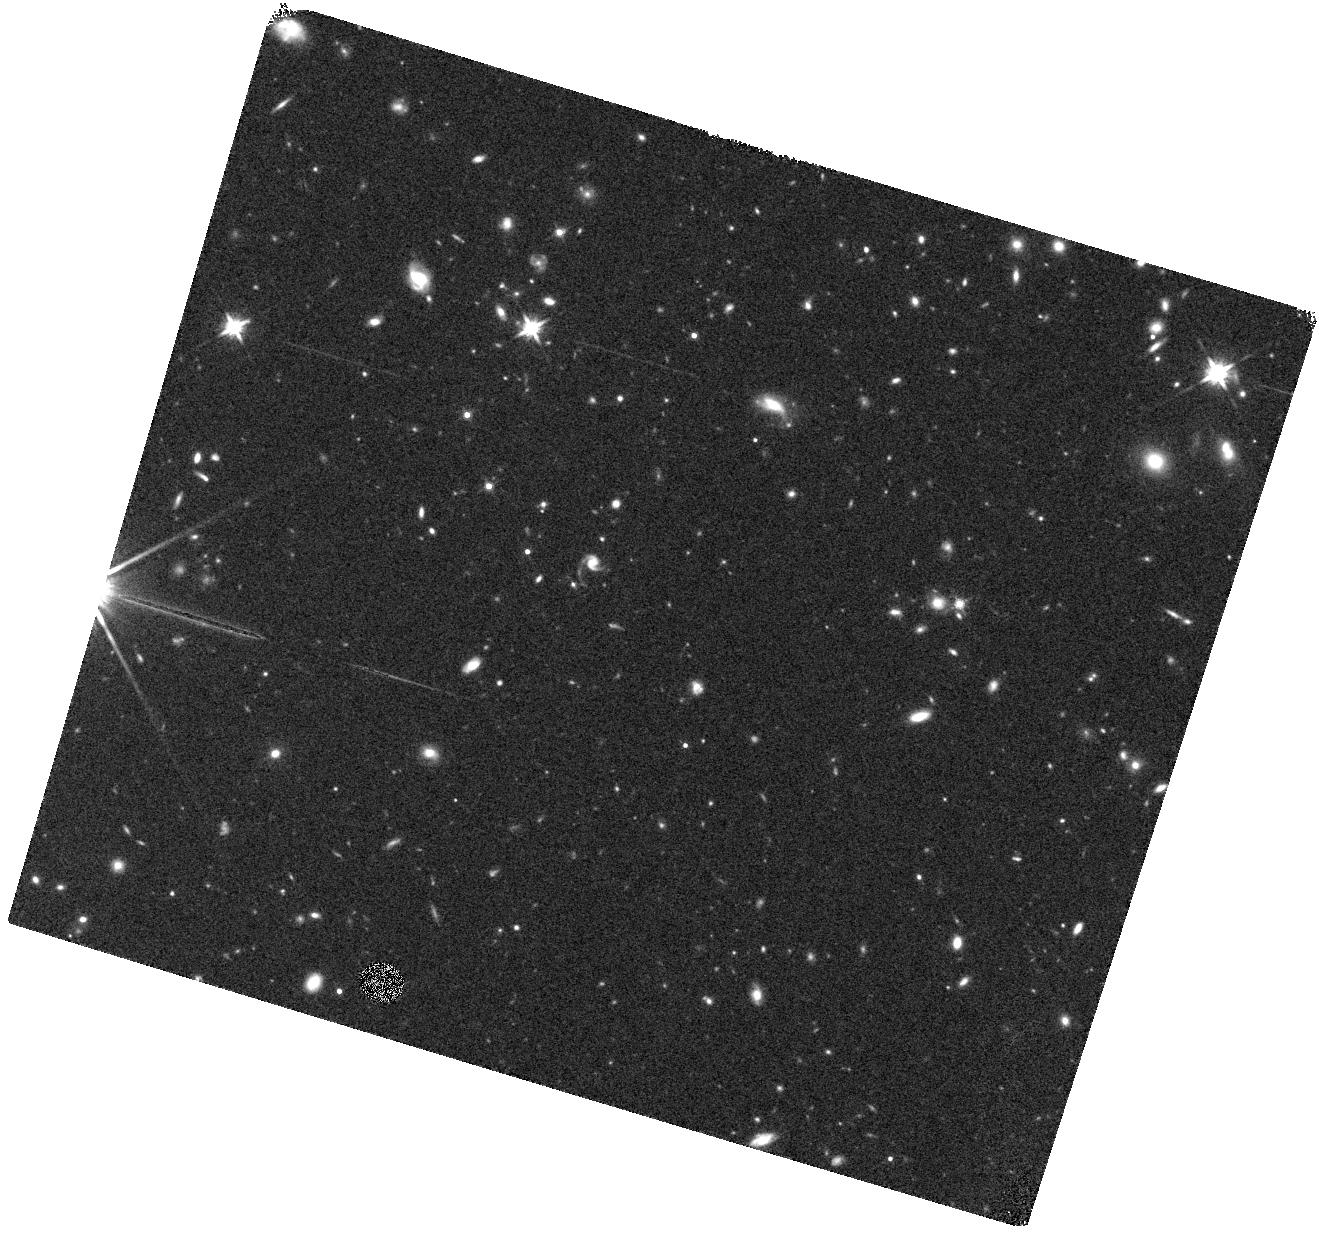
Target: BOOTES-LAE1-2
Instrument: WFC3/IR
Filter: F140W
Exposure: 15 min
Observation ID: hst_13785_02_wfc3_ir_f140w_ickl02

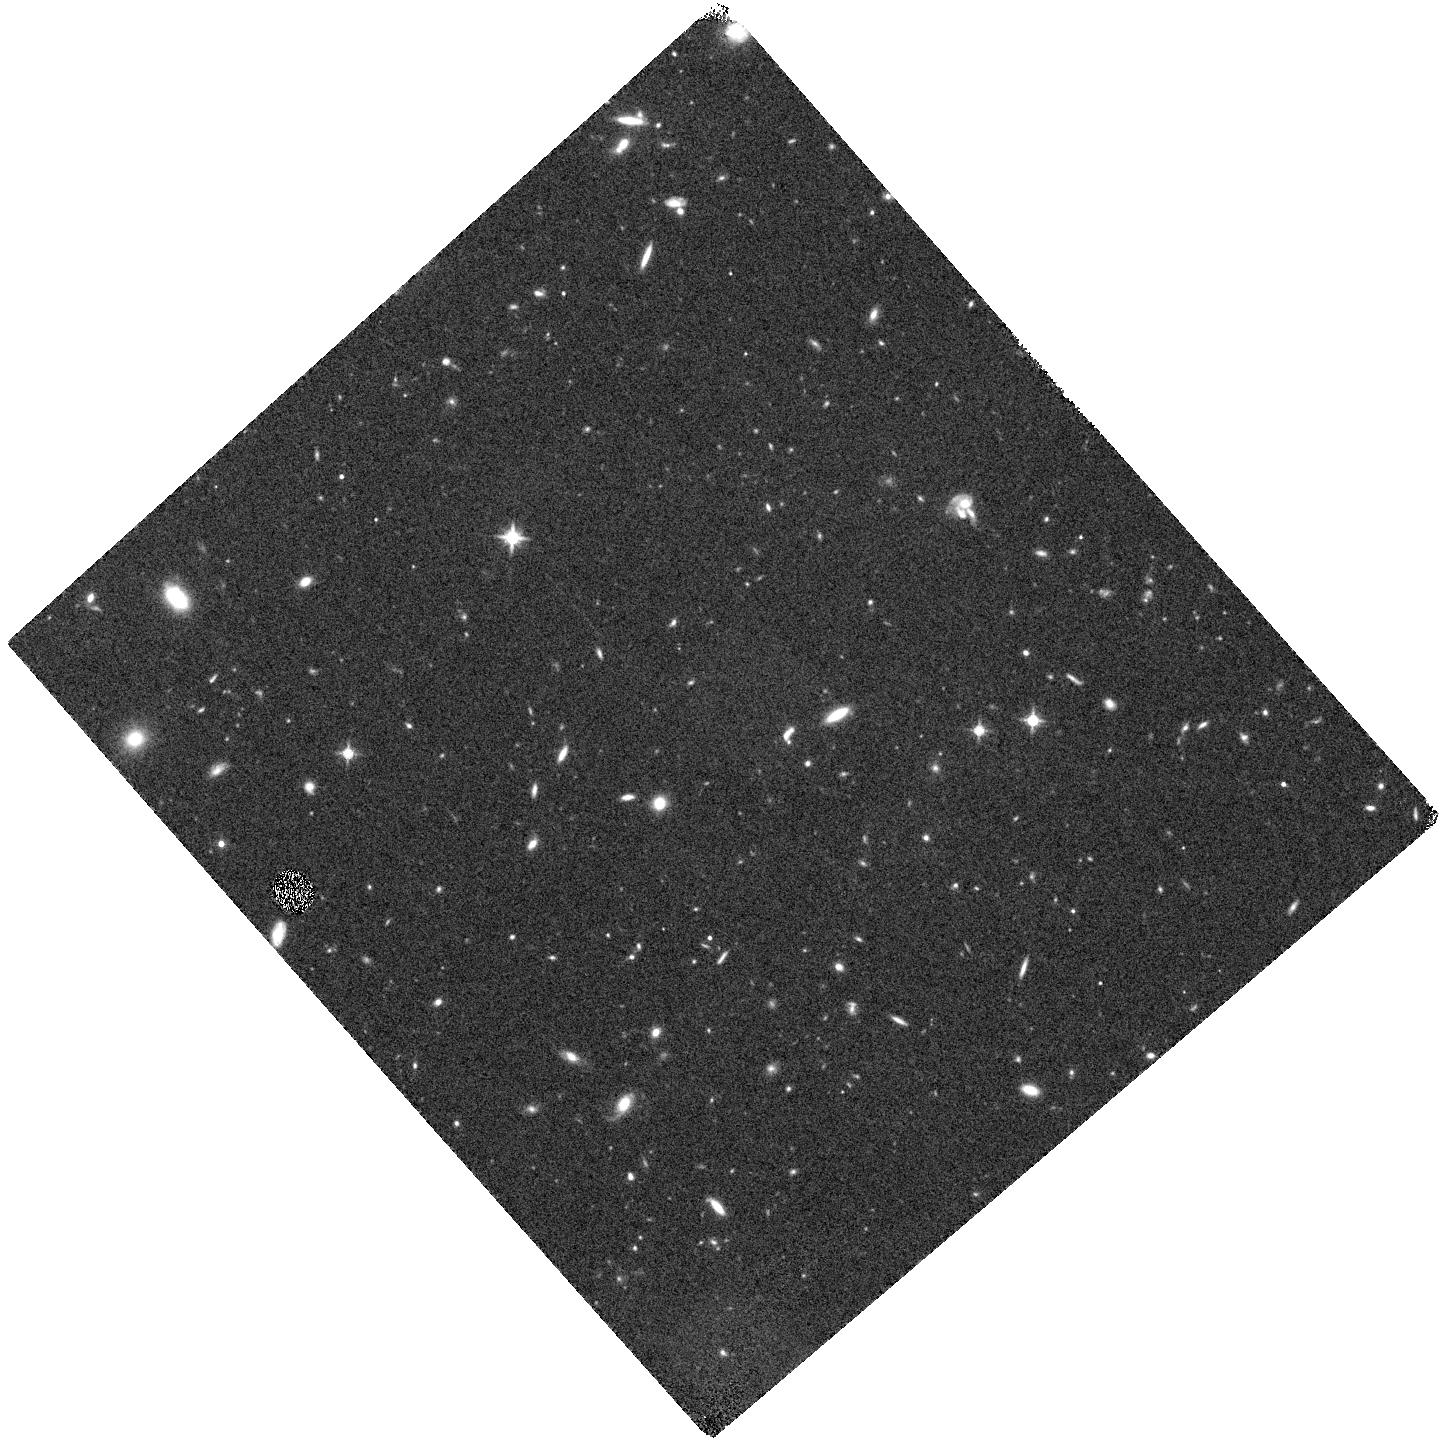
Target: BOOTES-LAE1-3
Instrument: WFC3/IR
Filter: F140W
Exposure: 15 min
Observation ID: hst_13785_03_wfc3_ir_f140w_ickl03

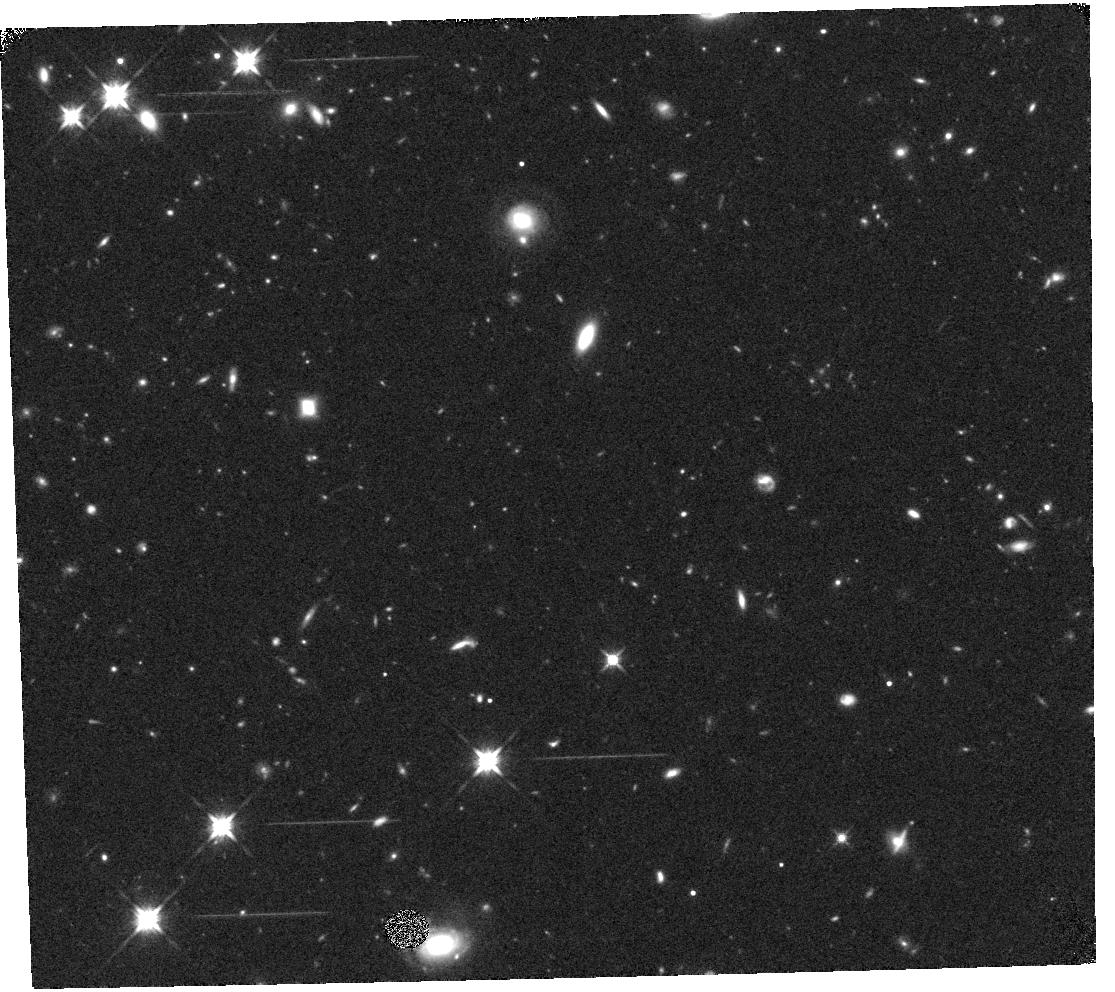
Target: BOOTES-LAE3-3
Instrument: WFC3/IR
Filter: F140W
Exposure: 15 min
Observation ID: hst_13785_08_wfc3_ir_f140w_ickl08

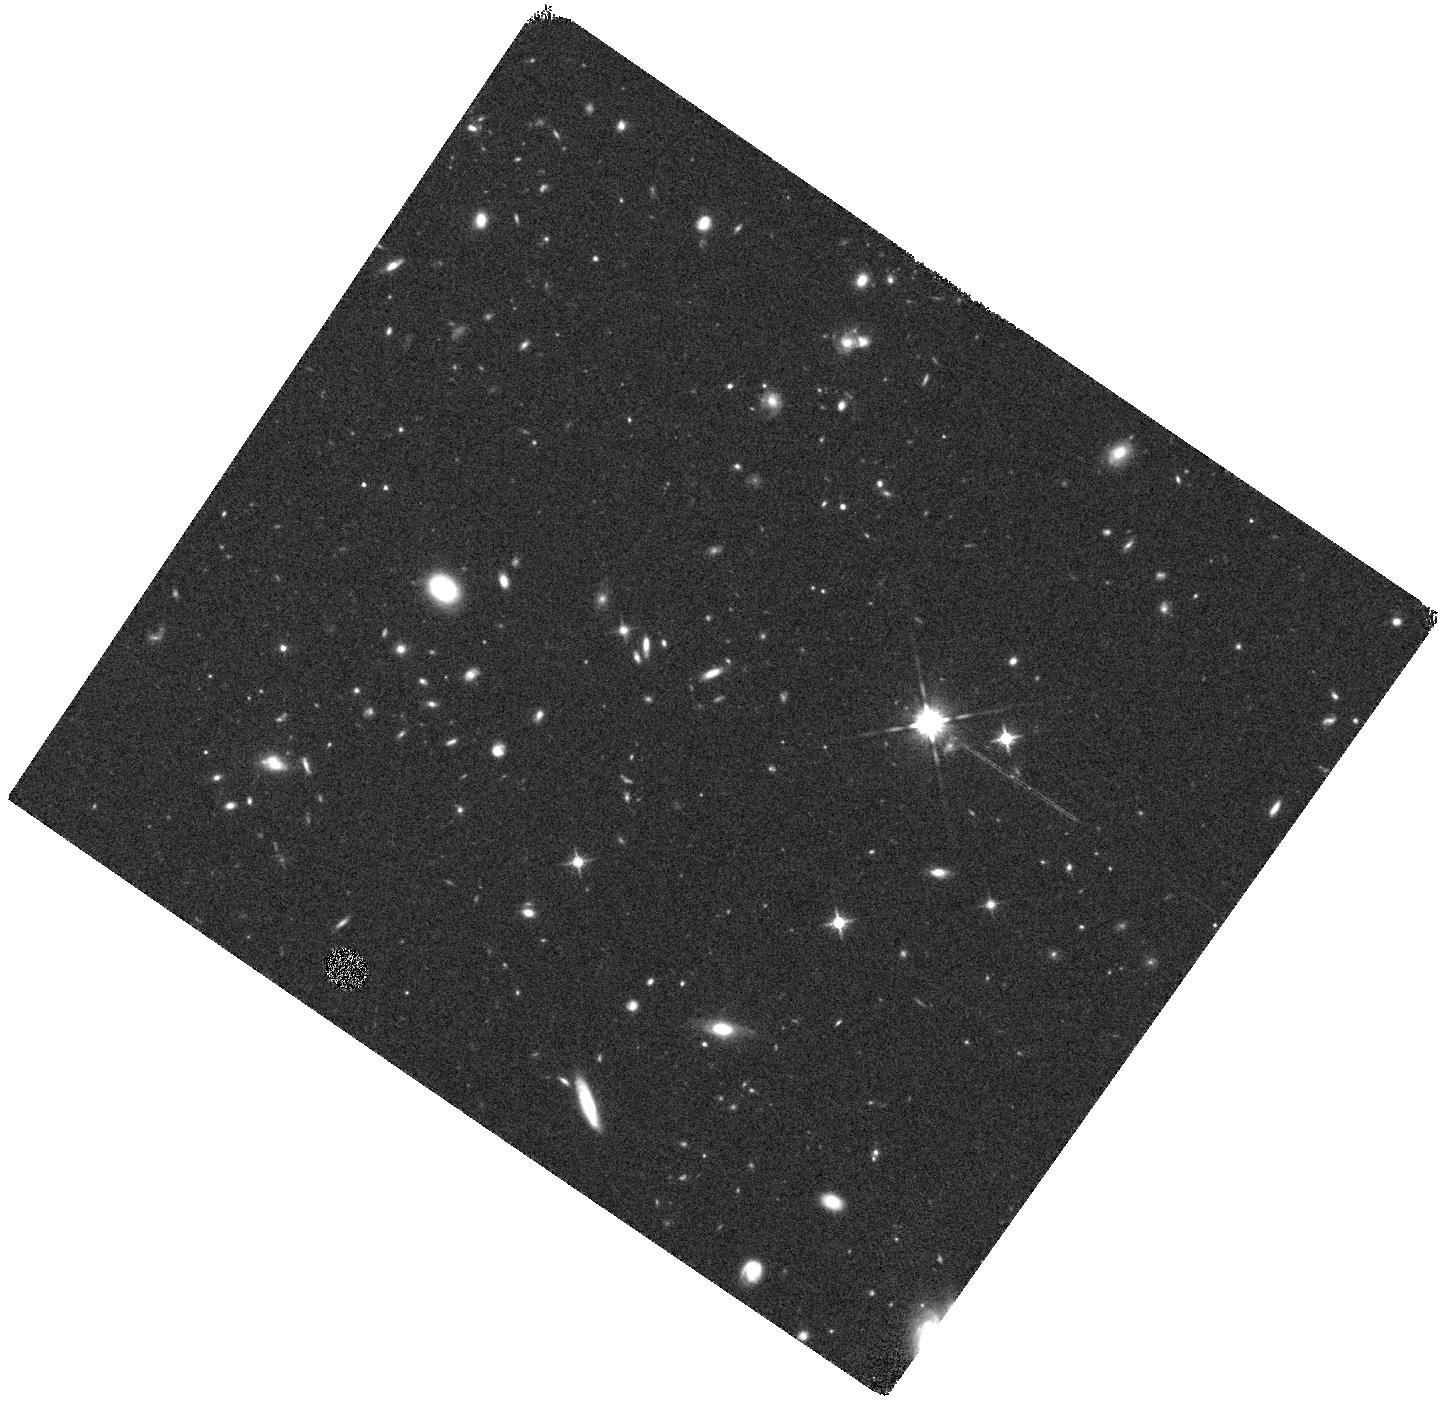
Target: BOOTES-LAE3-2
Instrument: WFC3/IR
Filter: F140W
Exposure: 15 min
Observation ID: hst_13785_07_wfc3_ir_f140w_ickl07

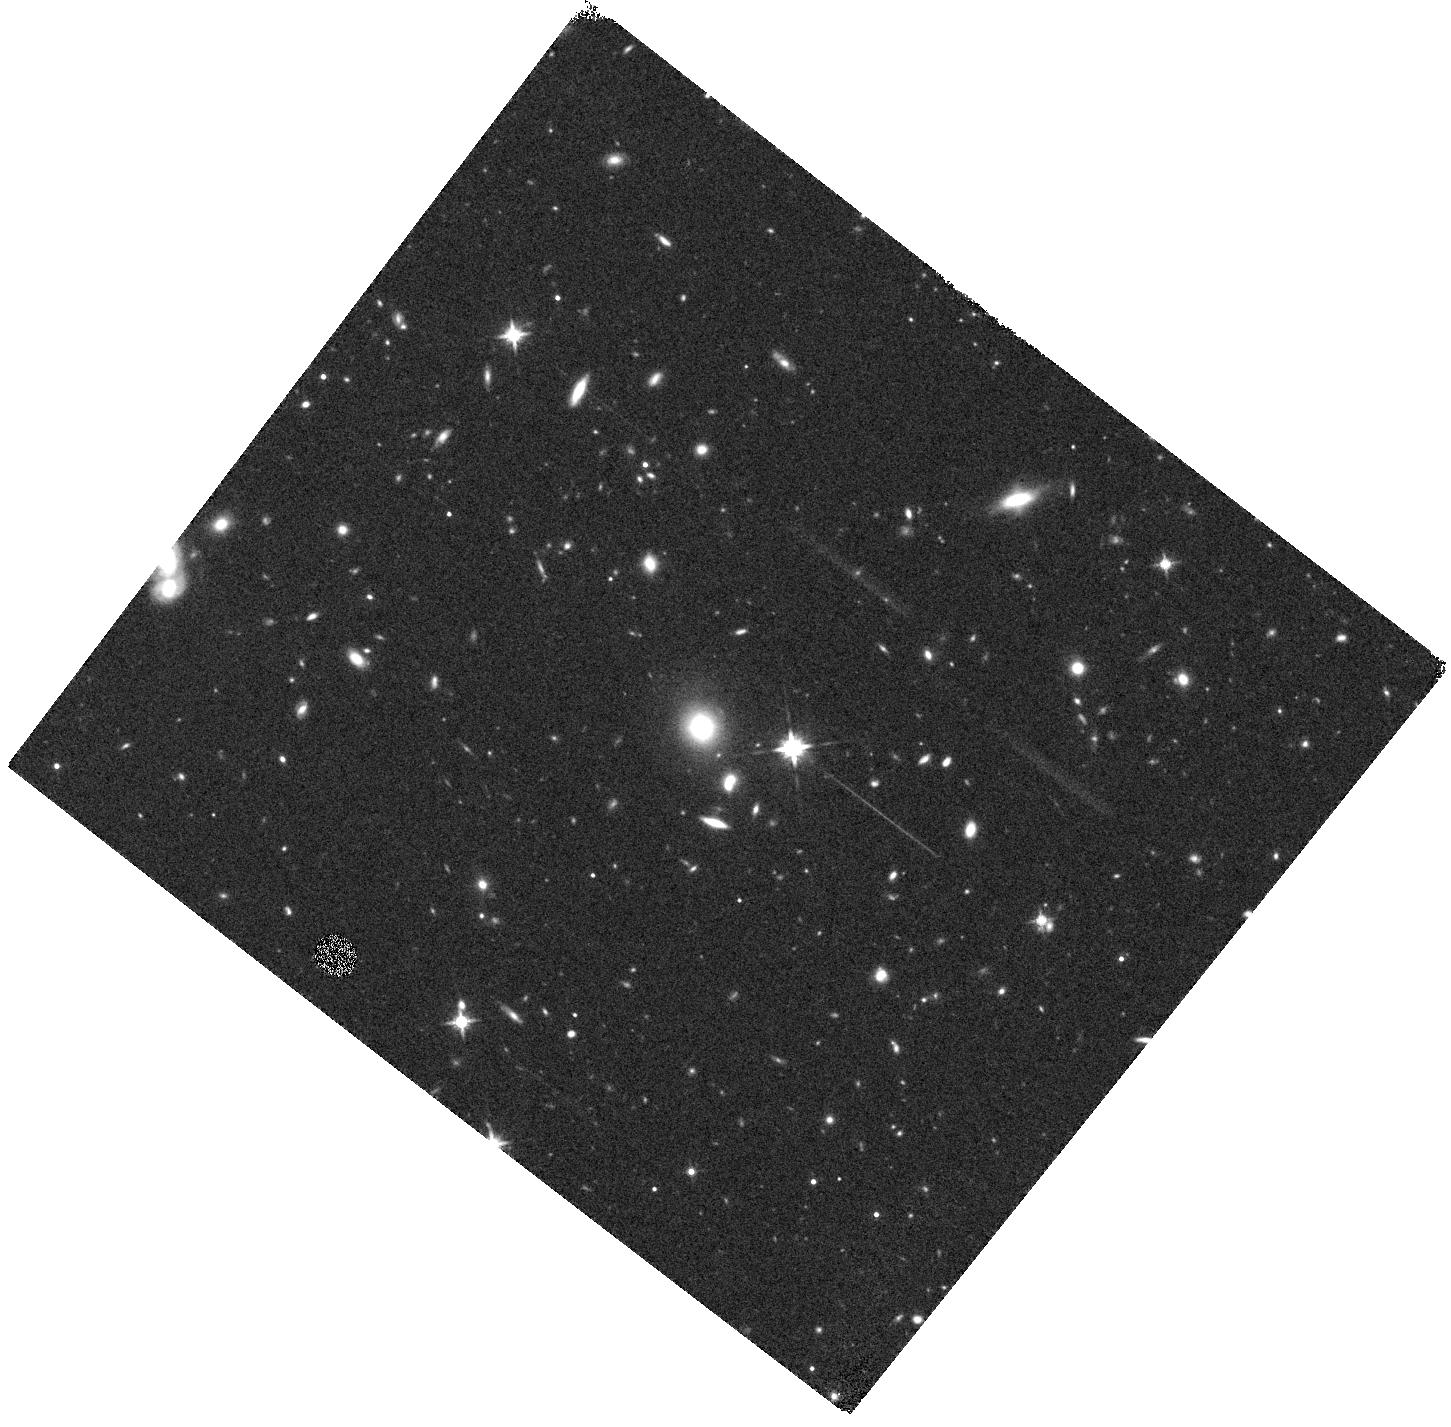
Target: BOOTES-LAE1-1
Instrument: WFC3/IR
Filter: F140W
Exposure: 15 min
Observation ID: hst_13785_01_wfc3_ir_f140w_ickl01

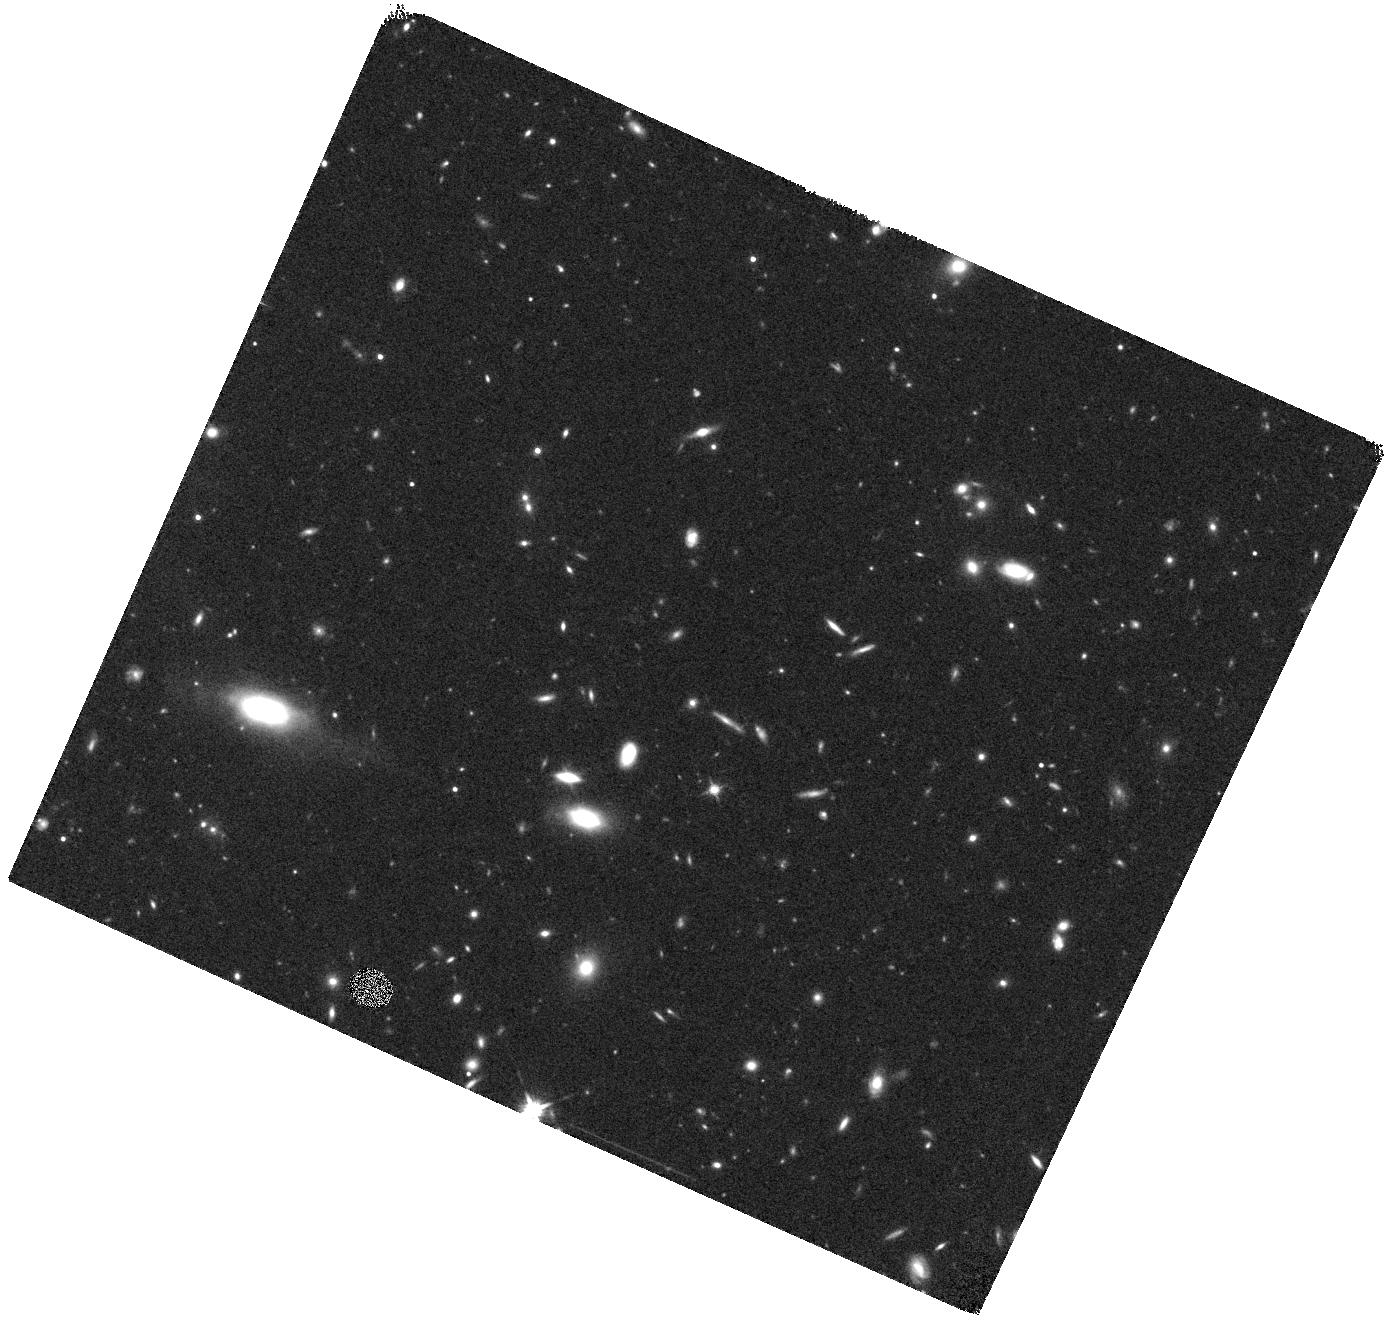
Target: BOOTES-LAE1-5
Instrument: WFC3/IR
Filter: F140W
Exposure: 15 min
Observation ID: hst_13785_05_wfc3_ir_f140w_ickl05

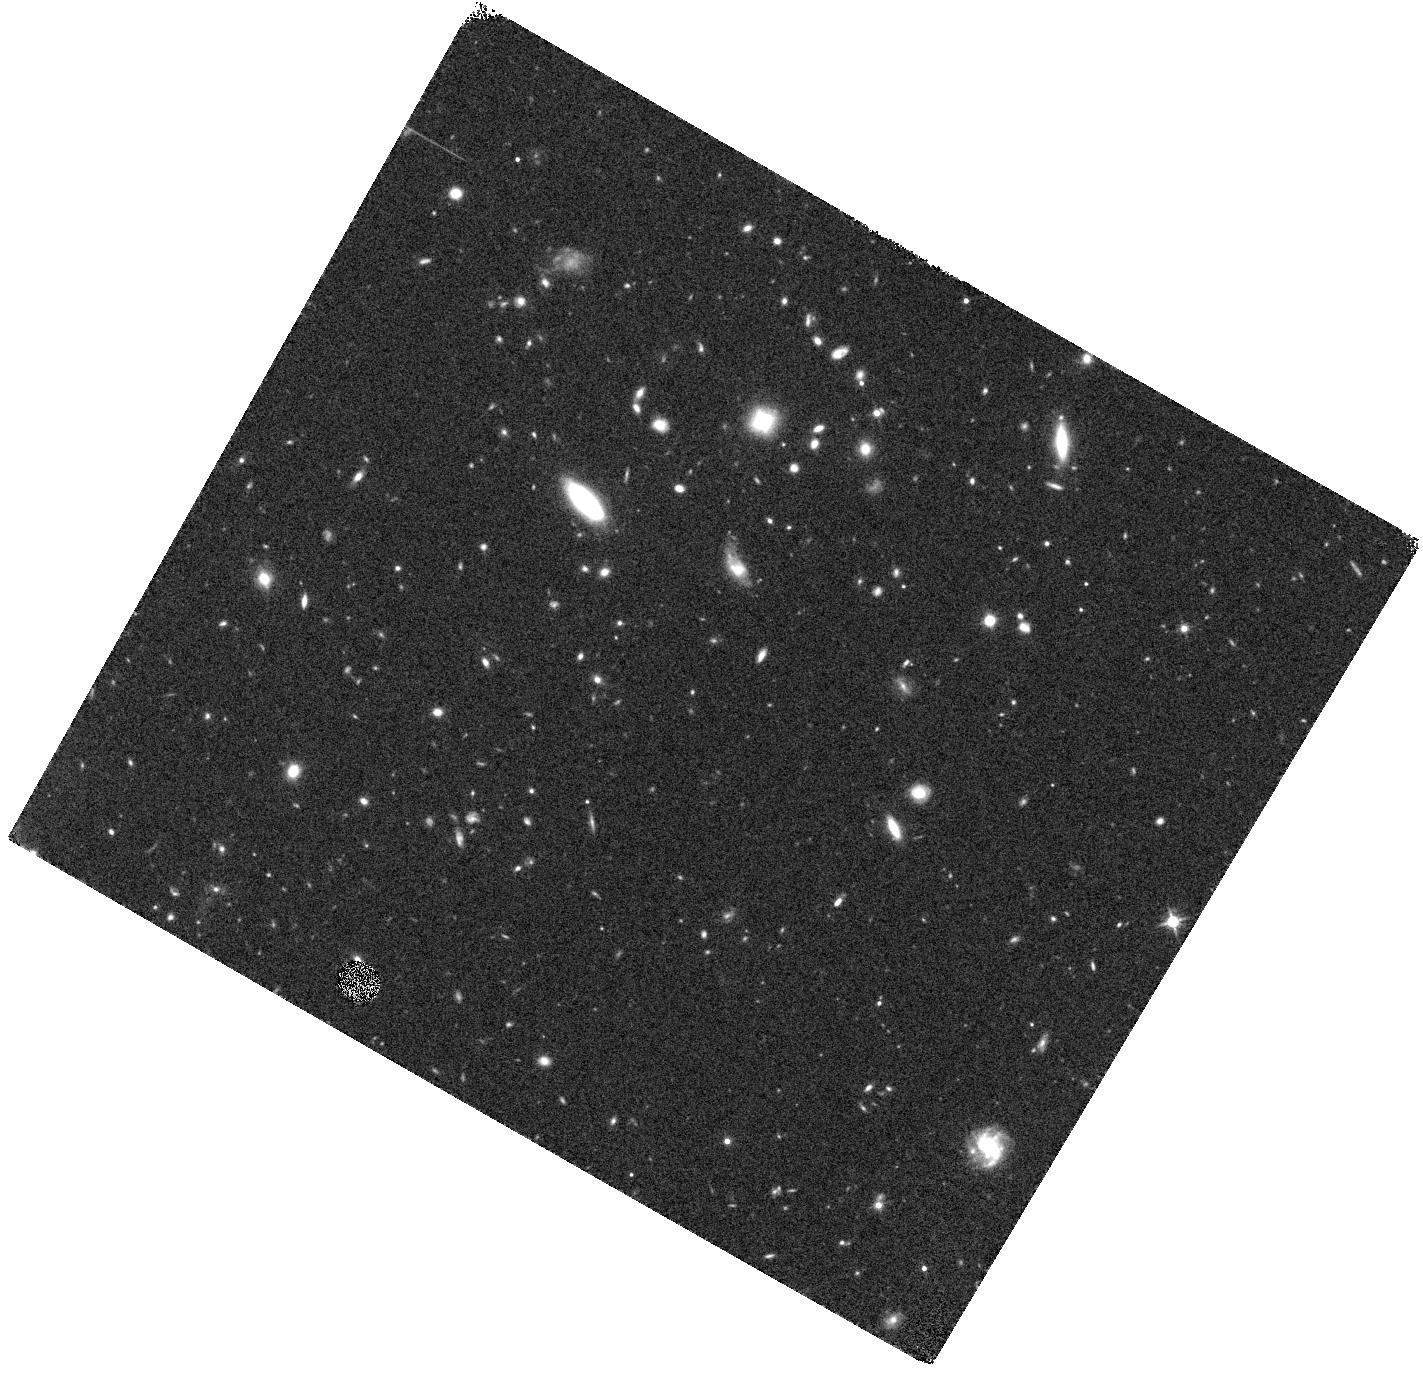
Target: BOOTES-LAE3-1
Instrument: WFC3/IR
Filter: F140W
Exposure: 15 min
Observation ID: hst_13785_06_wfc3_ir_f140w_ickl06

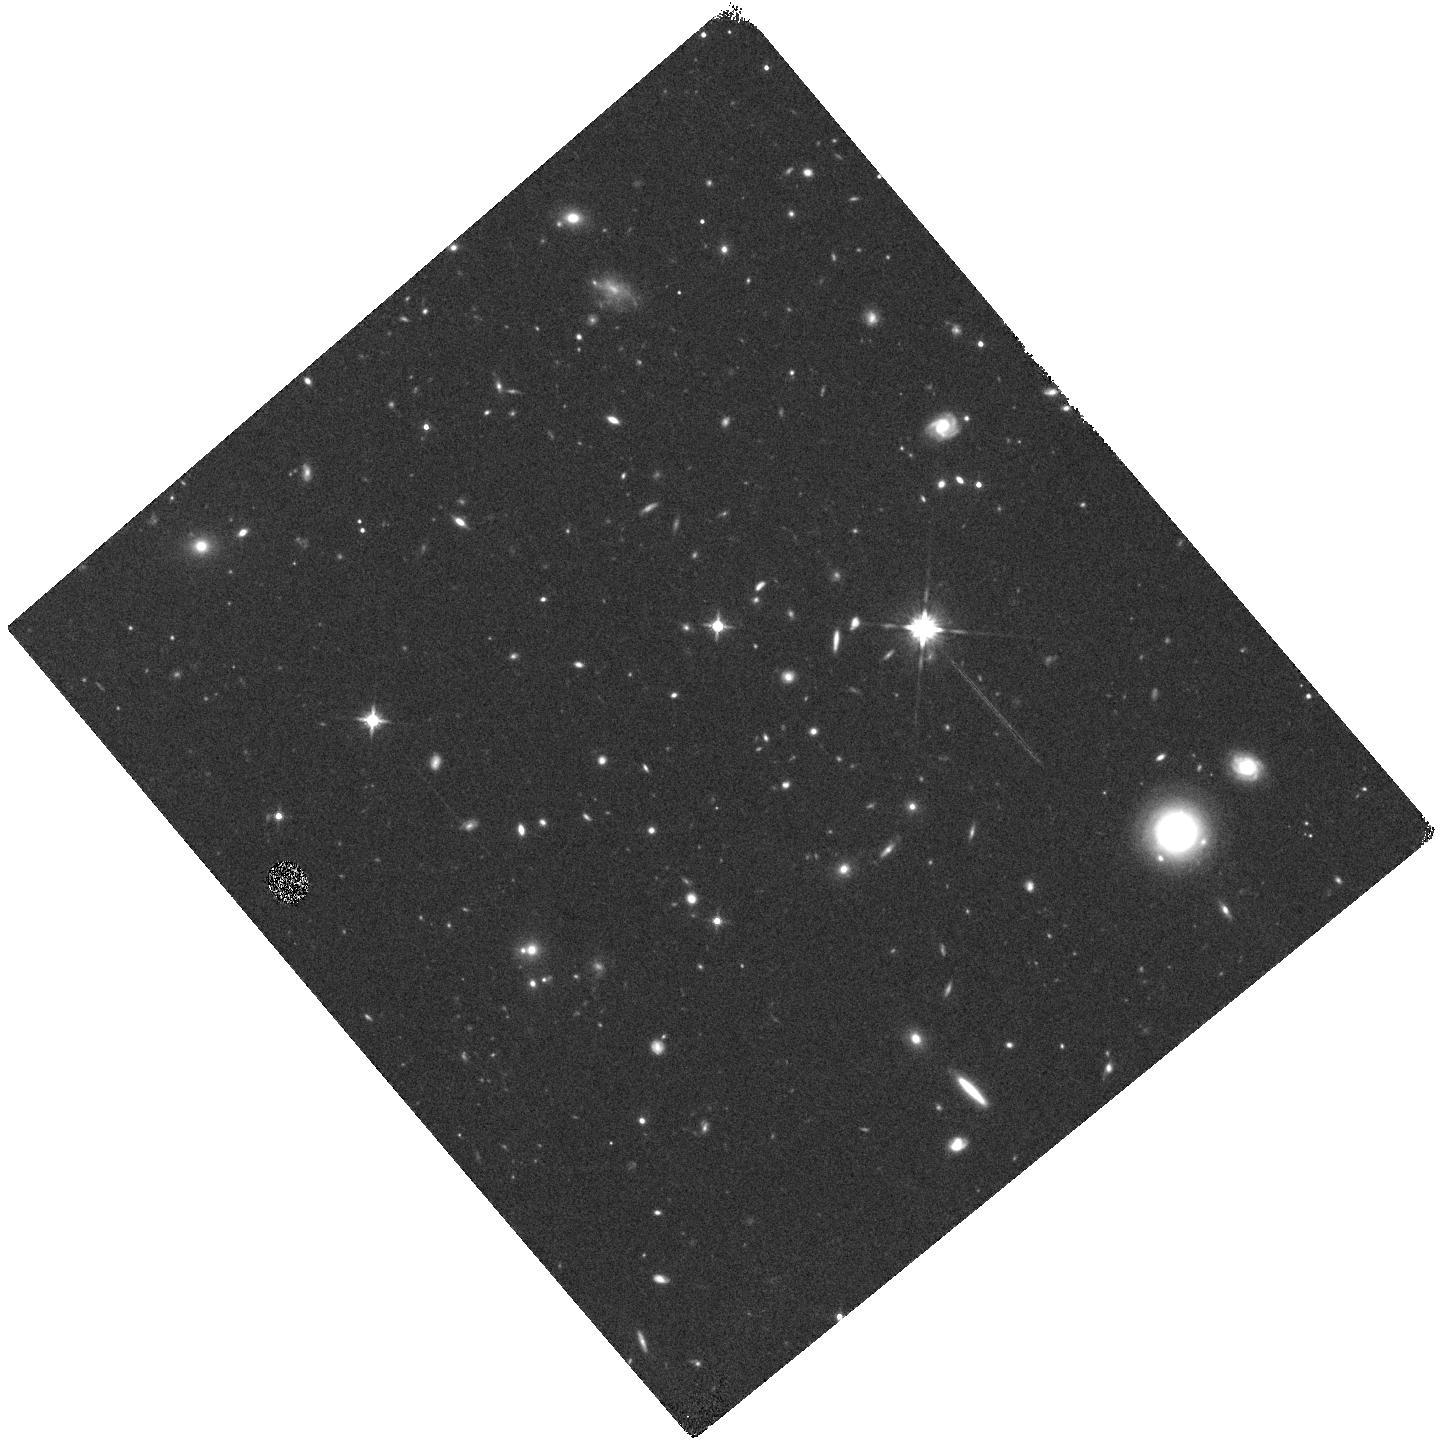
Target: BOOTES-LAE1-4
Instrument: WFC3/IR
Filter: F140W
Exposure: 15 min
Observation ID: hst_13785_04_wfc3_ir_f140w_ickl04

Stellar Populations and Ionization States of Lyman Alpha Emitters During the Epoch of Peak Star Formation (PI: Reddy, Naveen A.)

Low luminosity galaxies contribute significantly to the mass and star-formation density of the early Universe. Ly-alpha emitting galaxies (LAEs) are powerful probes of the faint-end of the luminosity function and early mass assembly. LAE studies at z>2 have typically used stacked optical and/or Spitzer data to discern their median properties, but the actual distribution of stellar masses and ionization states of LAEs remain largely unconstrained. To advance our understanding of this important population, we have successfully identified large samples of LAEs (~900 in four 0.33 deg^2 fields) at z~1.9, and have spectroscopically confirmed our selection using Keck. Here we propose to leverage our existing deep HST near-IR and Spitzer/IRAC imaging with the WFC3 G141 grism to measure [OIII]+H-beta for 76 LAE candidates from our sample, 13 of which are already spectroscopically confirmed at z=1.9+/-0.1. Combined with [OII] measurements from the ground, we will: (1) correct the emission line contribution to the HST broadband photometry and thus more accurately measure stellar masses and ages of LAEs; (2) measure ionization states with [OIII]/[OII] to discern the physical conditions in the ISM of these faint, low-mass galaxies; and (3) use systemic velocities derived from [OIII]+Hb, combined with our rest-UV spectra of the Ly-alpha and interstellar absorption lines, to deduce the kinematics of the ISM and the prevalence of galaxy-scale outflows. An economical investment of 16 orbits will enable robust stellar population, ionization, and ISM structure measurements for LAEs, thus illuminating their significance at a time when galaxies were forming most of their stars.